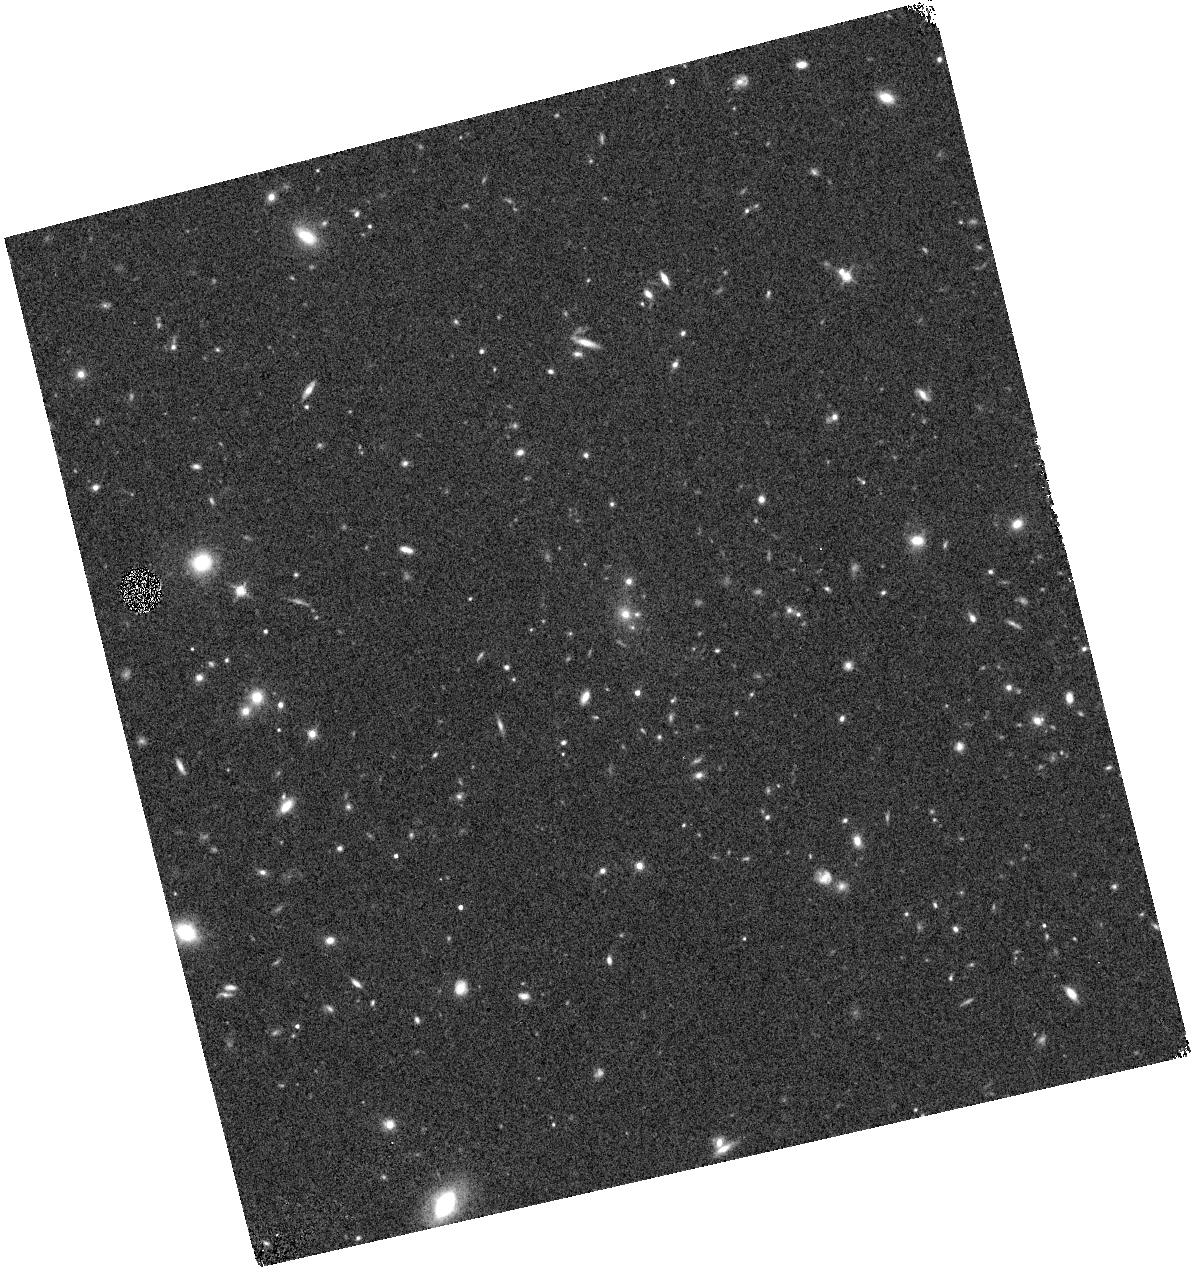
Target: XLSSUJ0217-0345. Instrument: WFC3/IR. Filter: F140W. Exposure: 7 min. Observation ID: hst_15267_08_wfc3_ir_f140w_idiz08

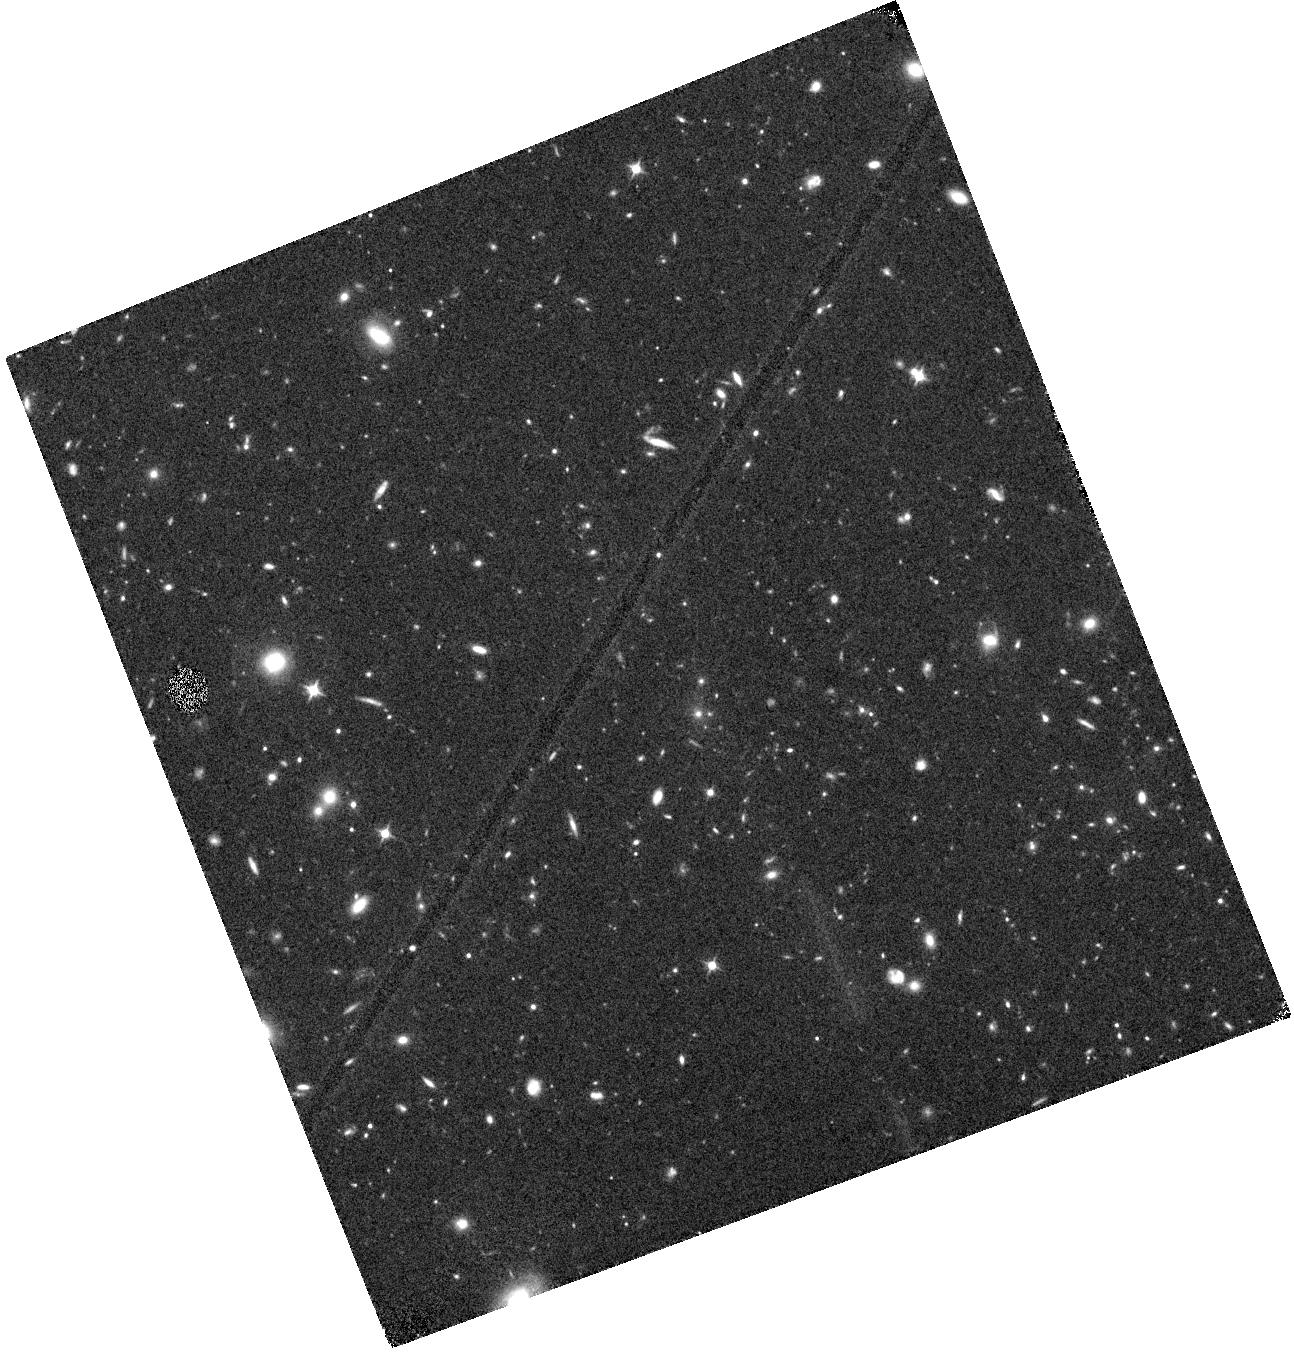
Target: XLSSUJ0217-0345. Instrument: WFC3/IR. Filter: F105W. Exposure: 44 min. Observation ID: hst_15267_01_wfc3_ir_f105w_idiz01

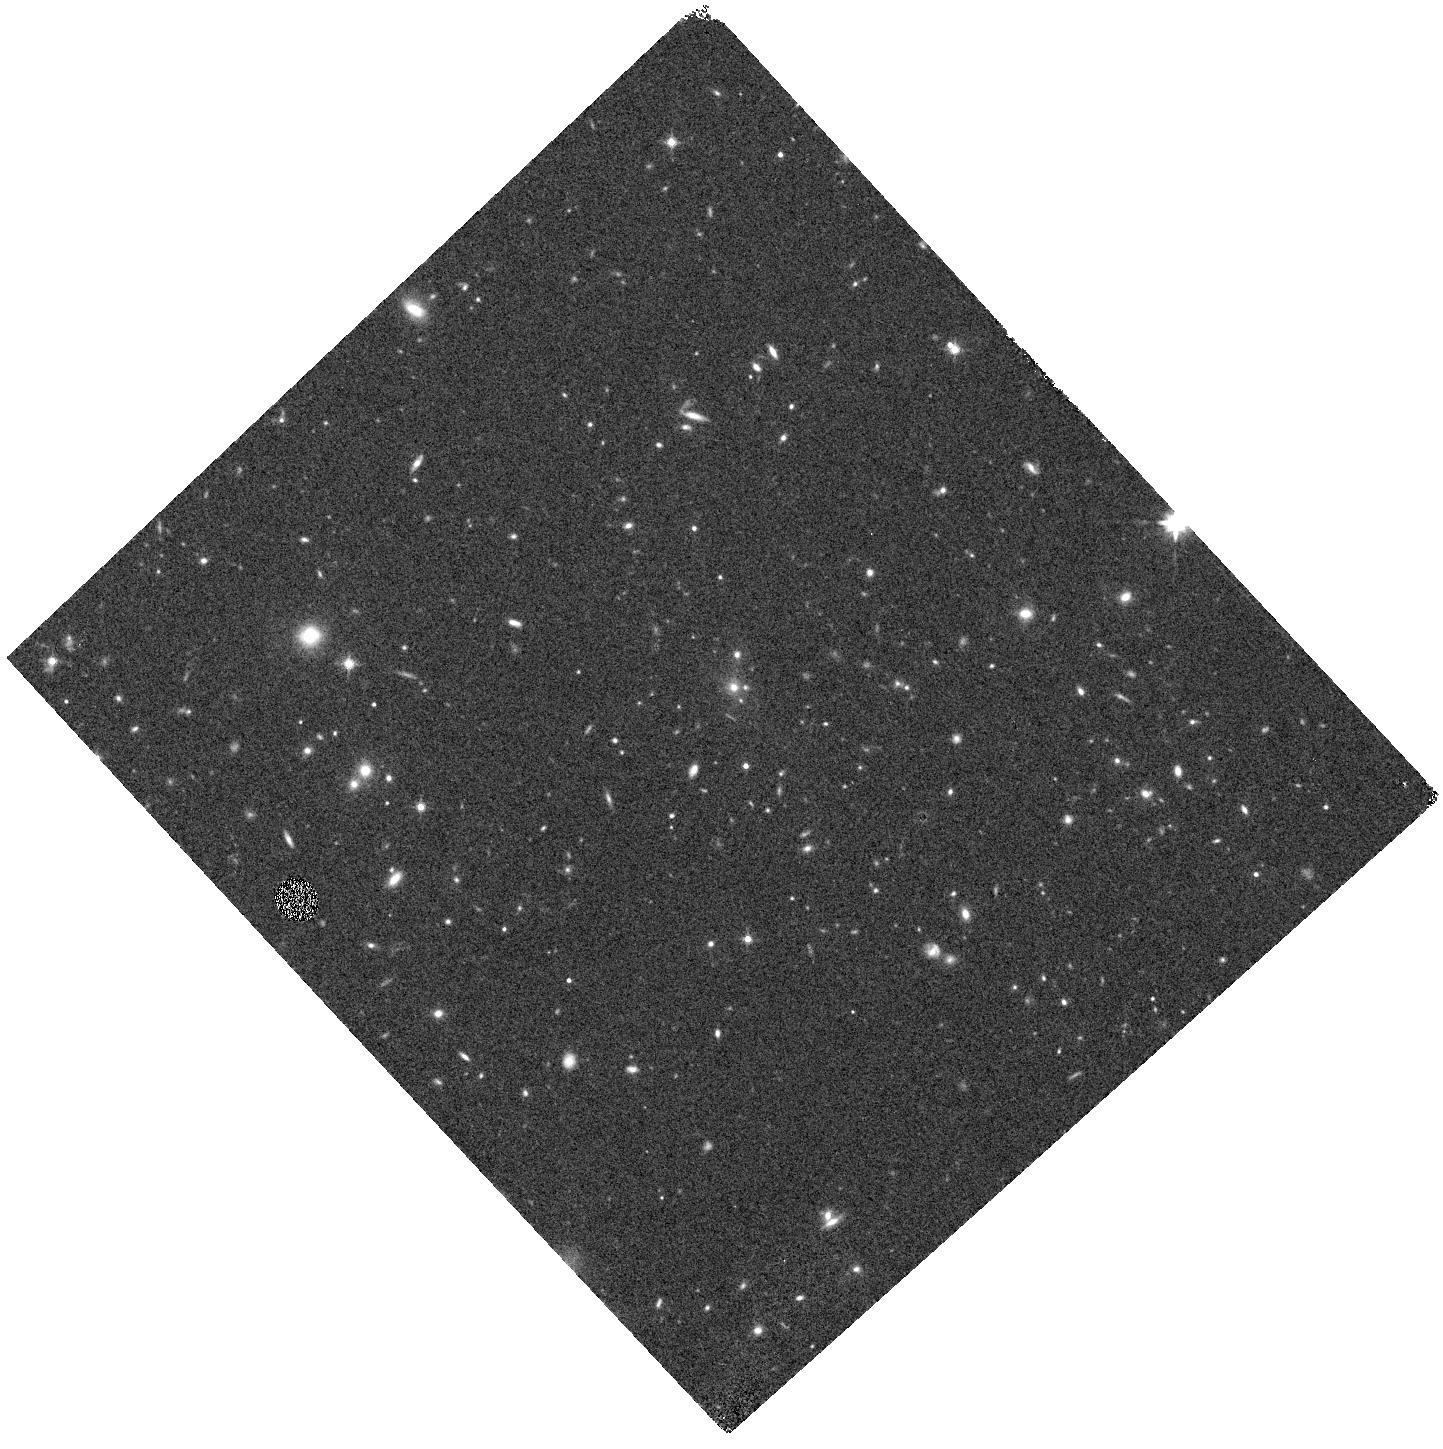
Target: XLSSUJ0217-0345. Instrument: WFC3/IR. Filter: F140W. Exposure: 7 min. Observation ID: hst_15267_11_wfc3_ir_f140w_idiz11

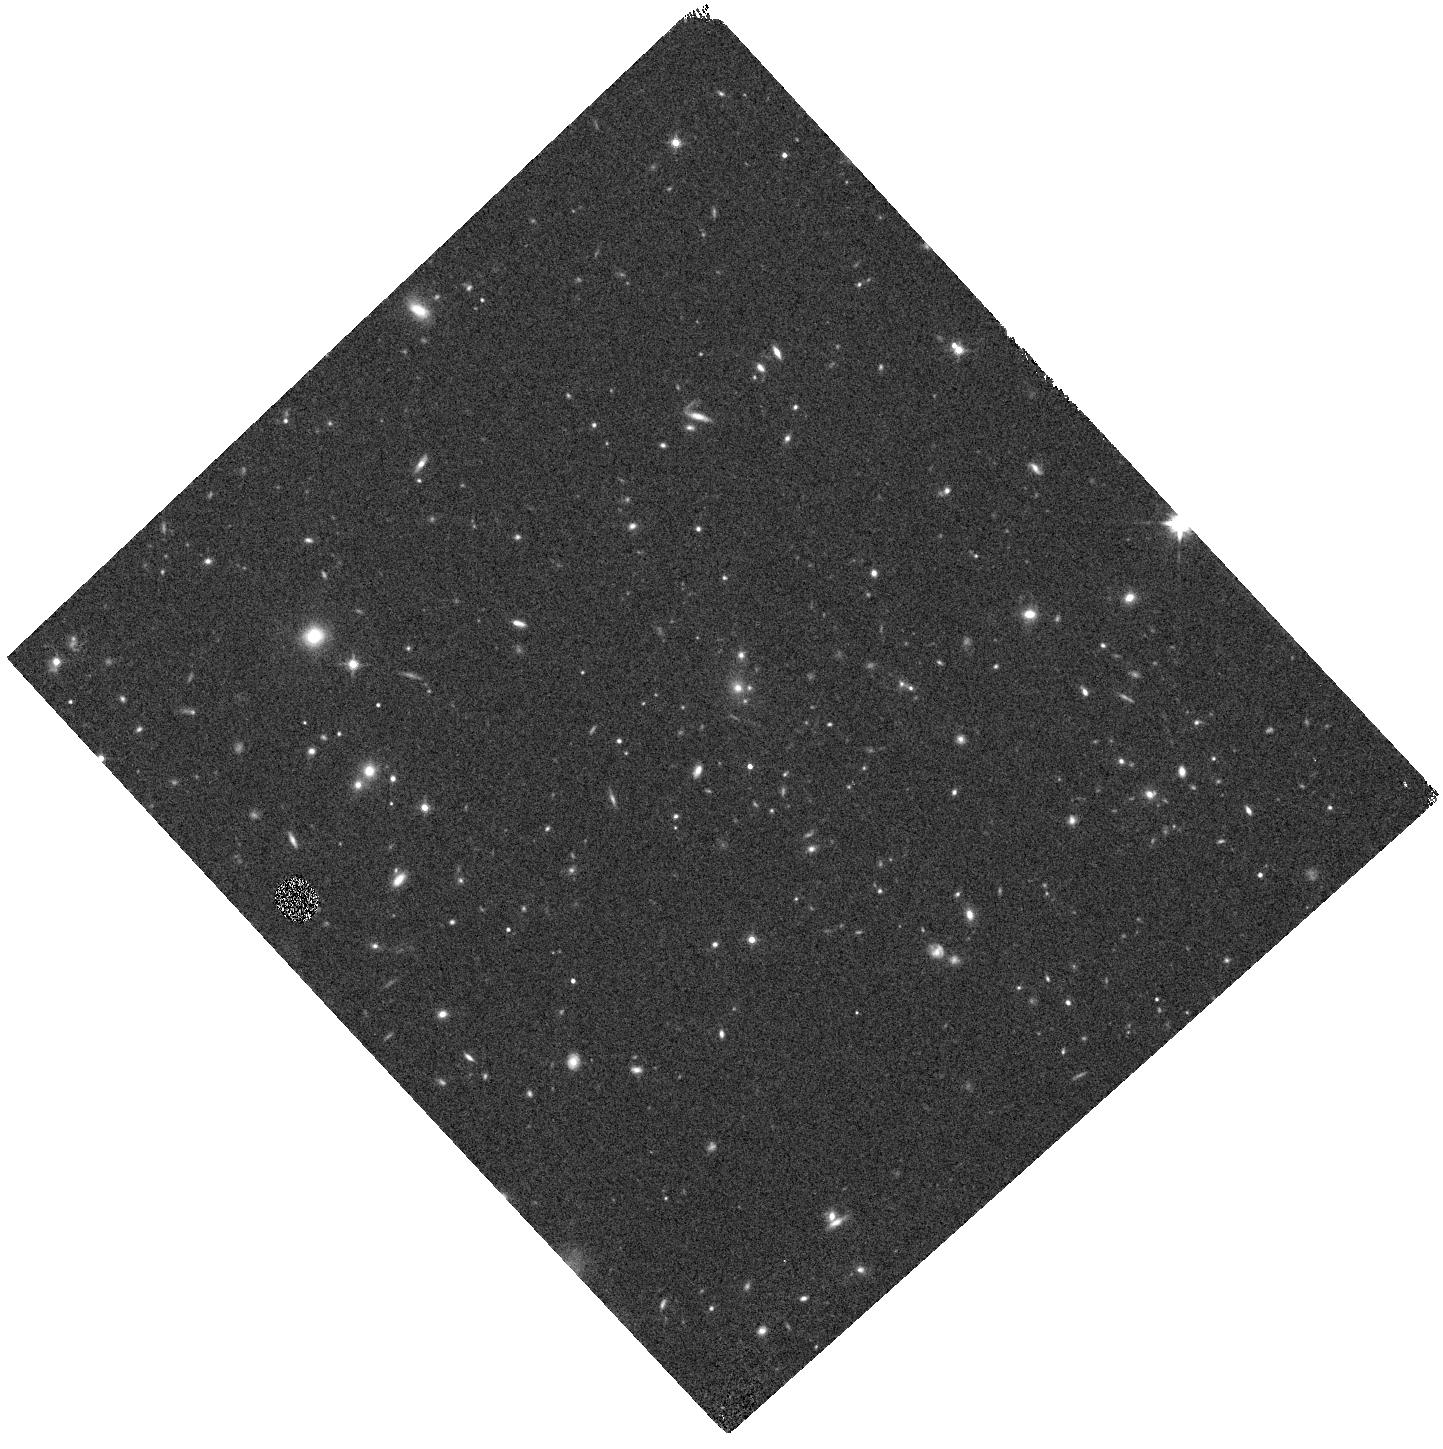
Target: XLSSUJ0217-0345. Instrument: WFC3/IR. Filter: F140W. Exposure: 7 min. Observation ID: hst_15267_13_wfc3_ir_f140w_idiz13

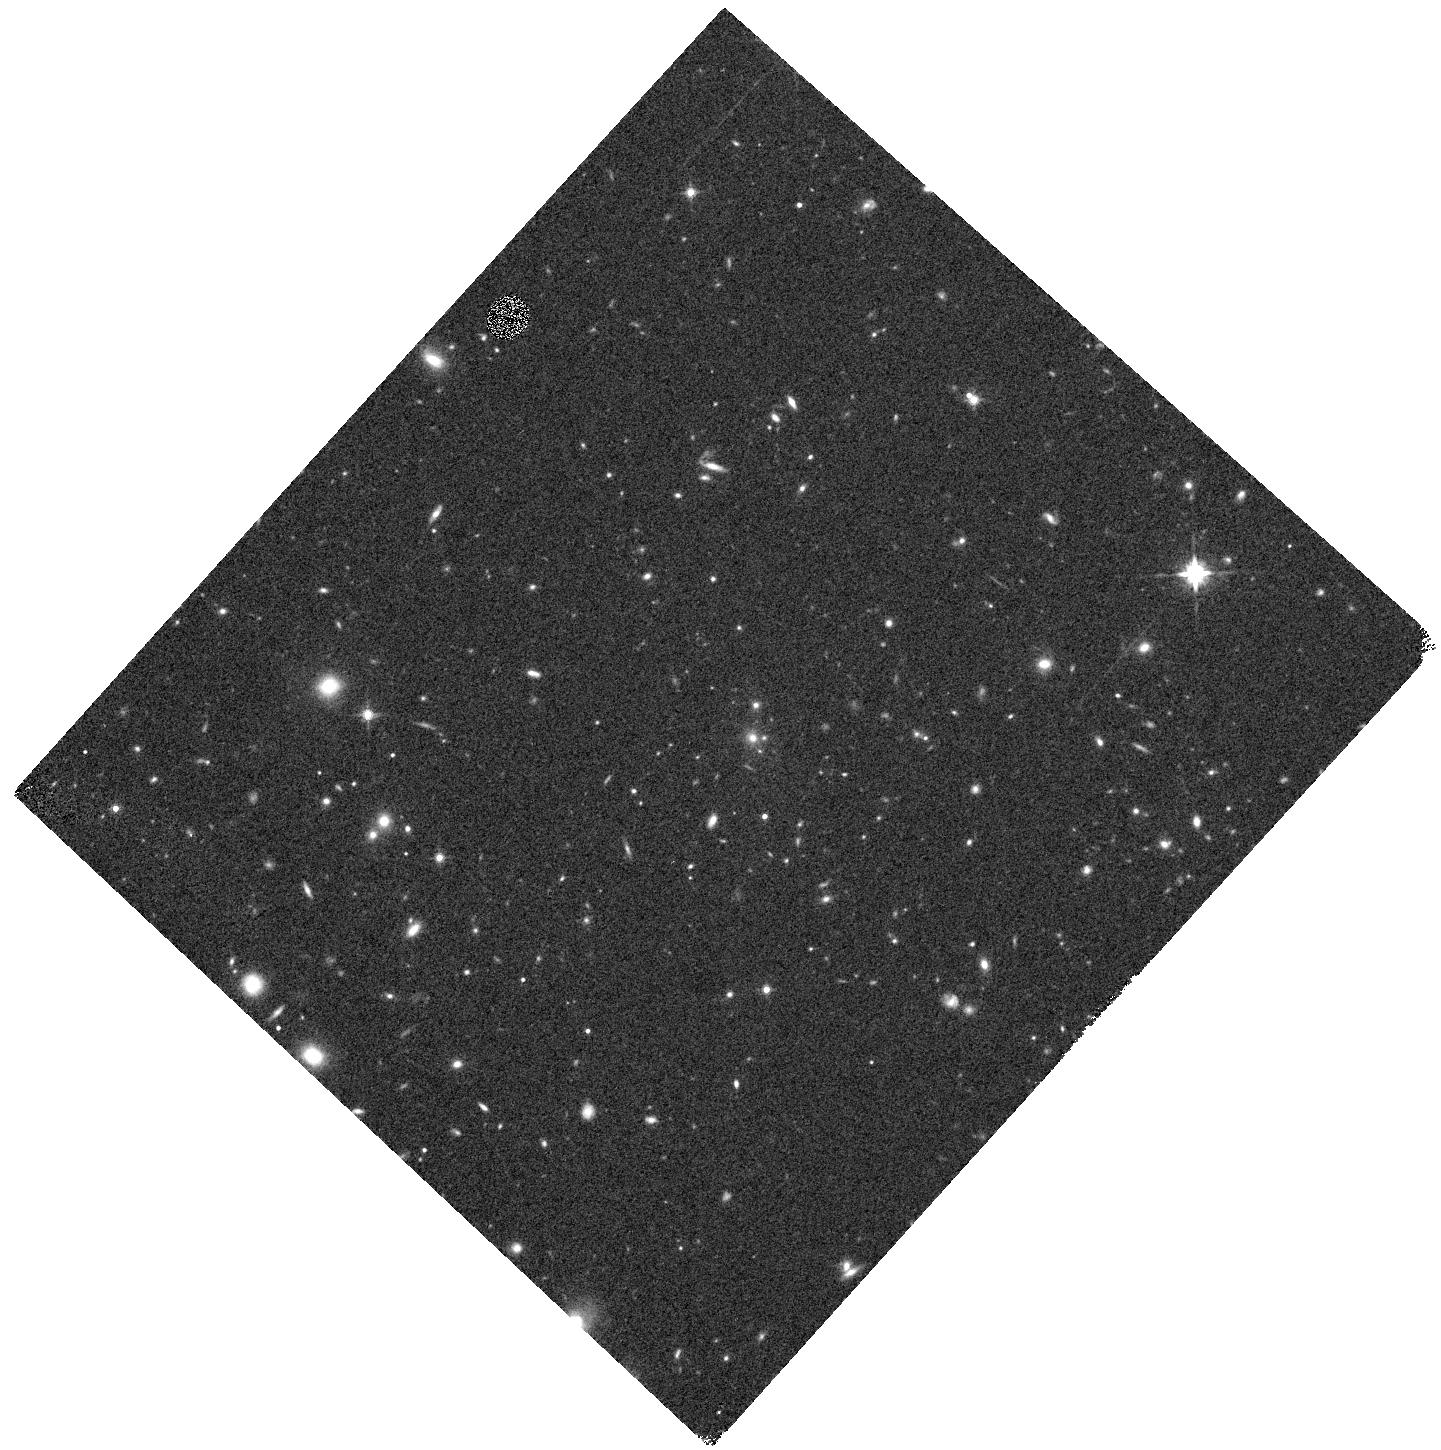
Target: XLSSUJ0217-0345. Instrument: WFC3/IR. Filter: F140W. Exposure: 7 min. Observation ID: hst_15267_04_wfc3_ir_f140w_idiz04

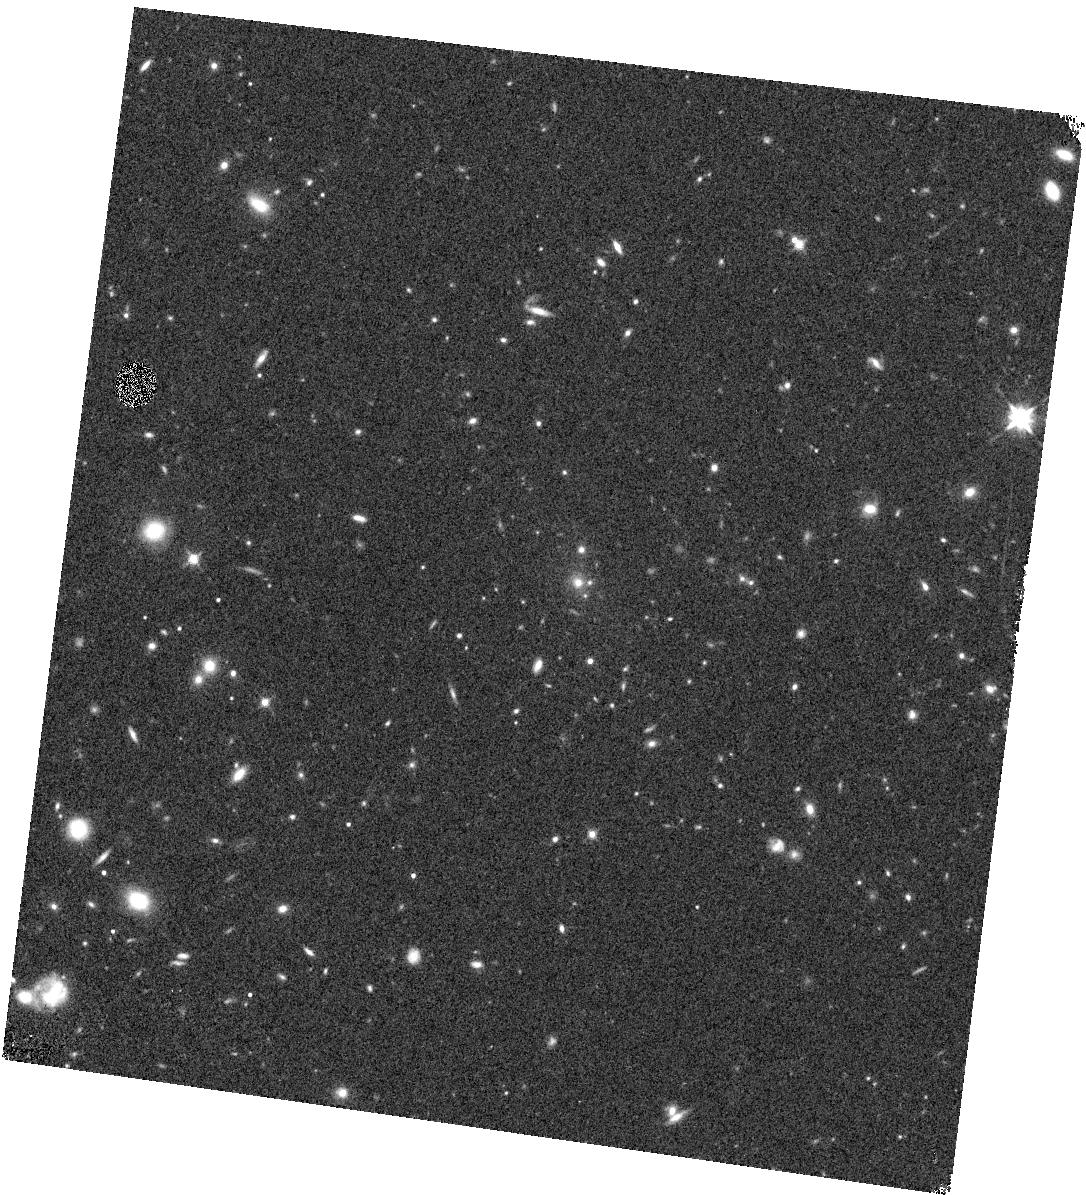
Target: XLSSUJ0217-0345. Instrument: WFC3/IR. Filter: F140W. Exposure: 7 min. Observation ID: hst_15267_05_wfc3_ir_f140w_idiz05

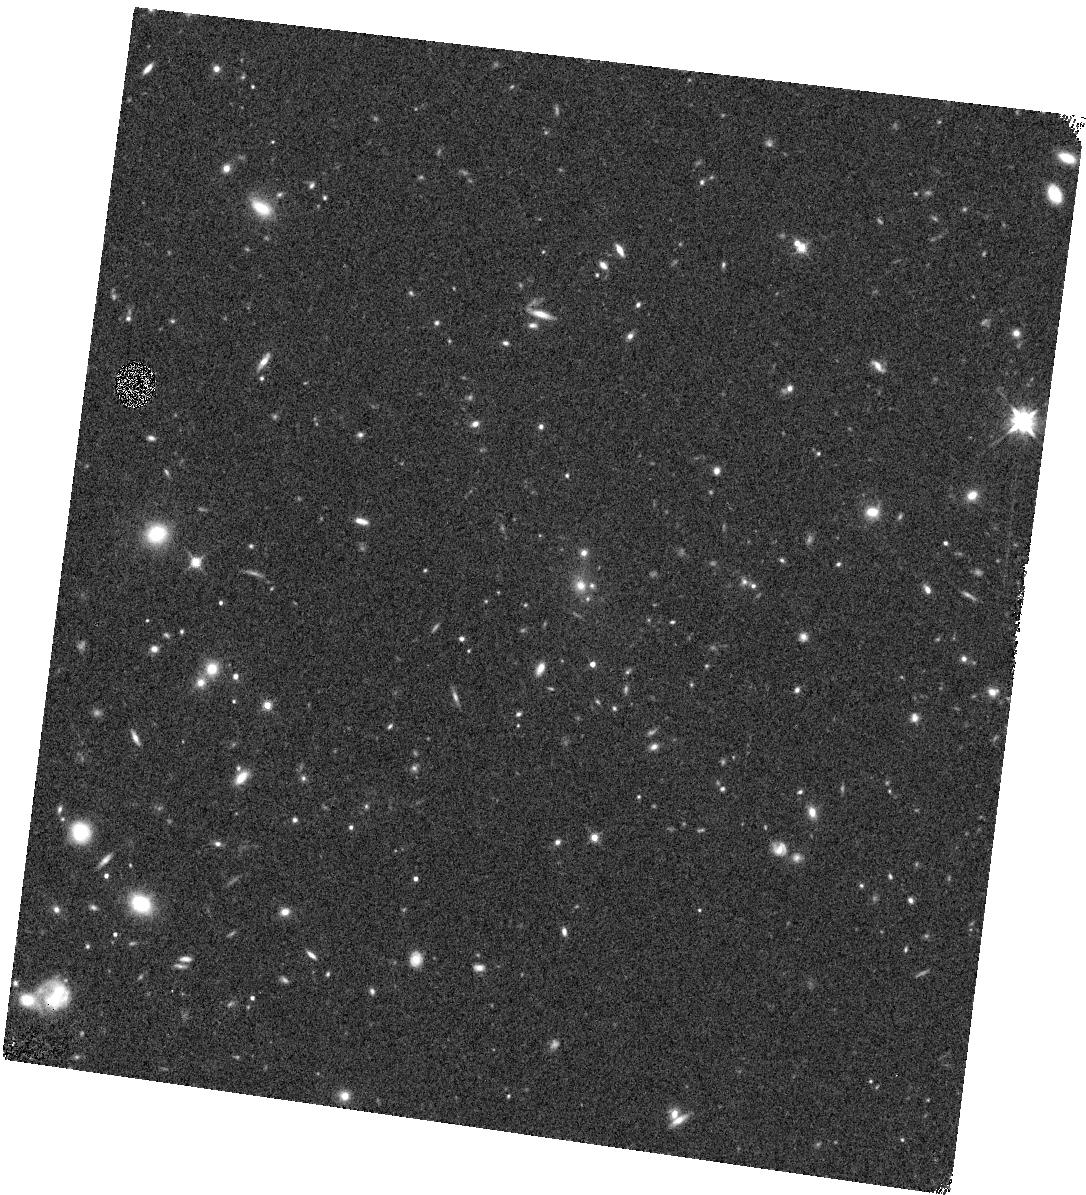
Target: XLSSUJ0217-0345. Instrument: WFC3/IR. Filter: F140W. Exposure: 7 min. Observation ID: hst_15267_07_wfc3_ir_f140w_idiz07

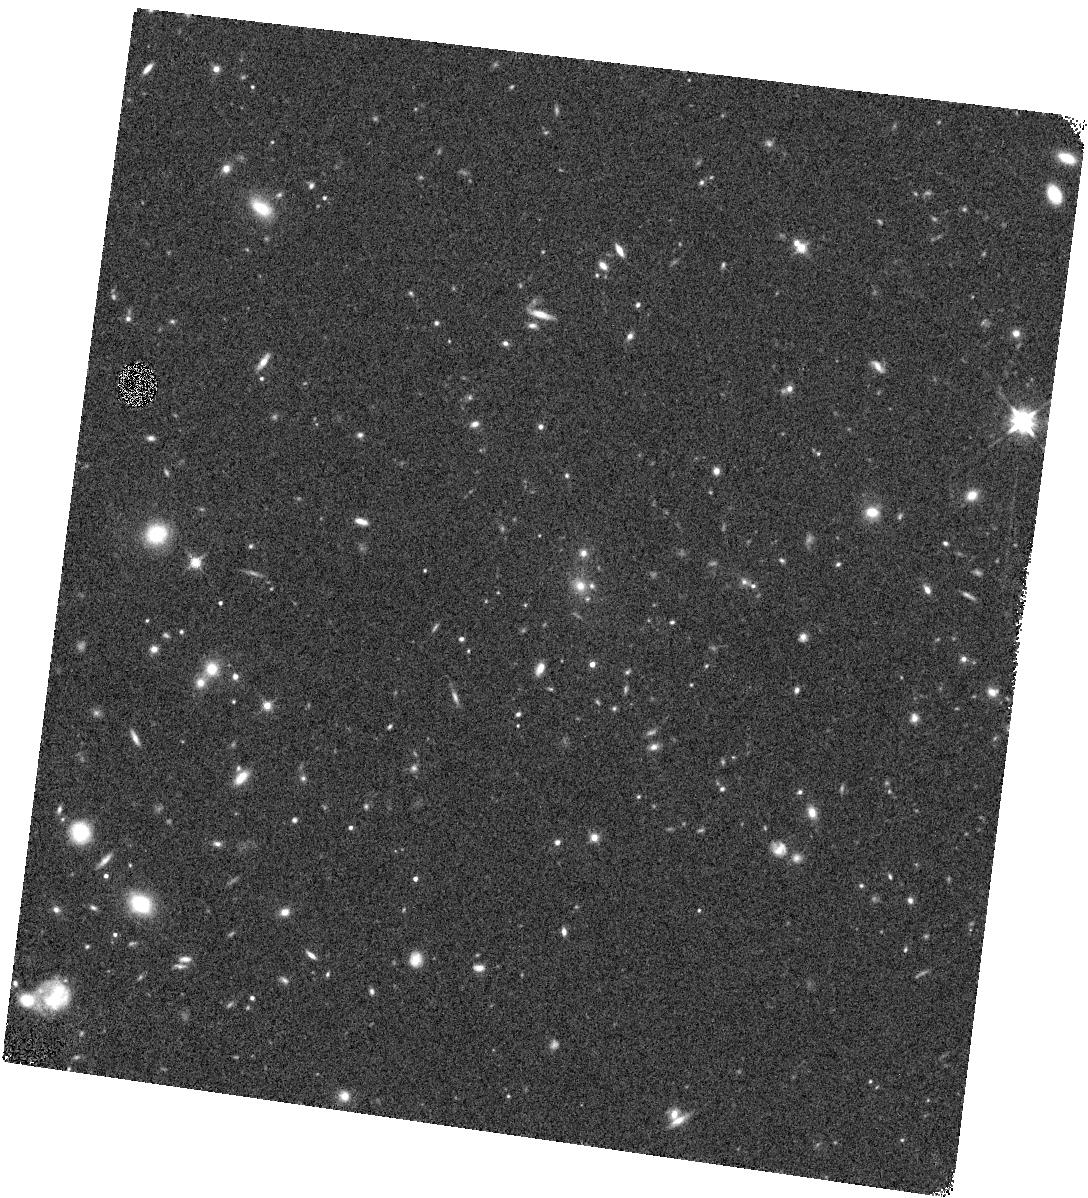
Target: XLSSUJ0217-0345. Instrument: WFC3/IR. Filter: F140W. Exposure: 7 min. Observation ID: hst_15267_06_wfc3_ir_f140w_idiz06

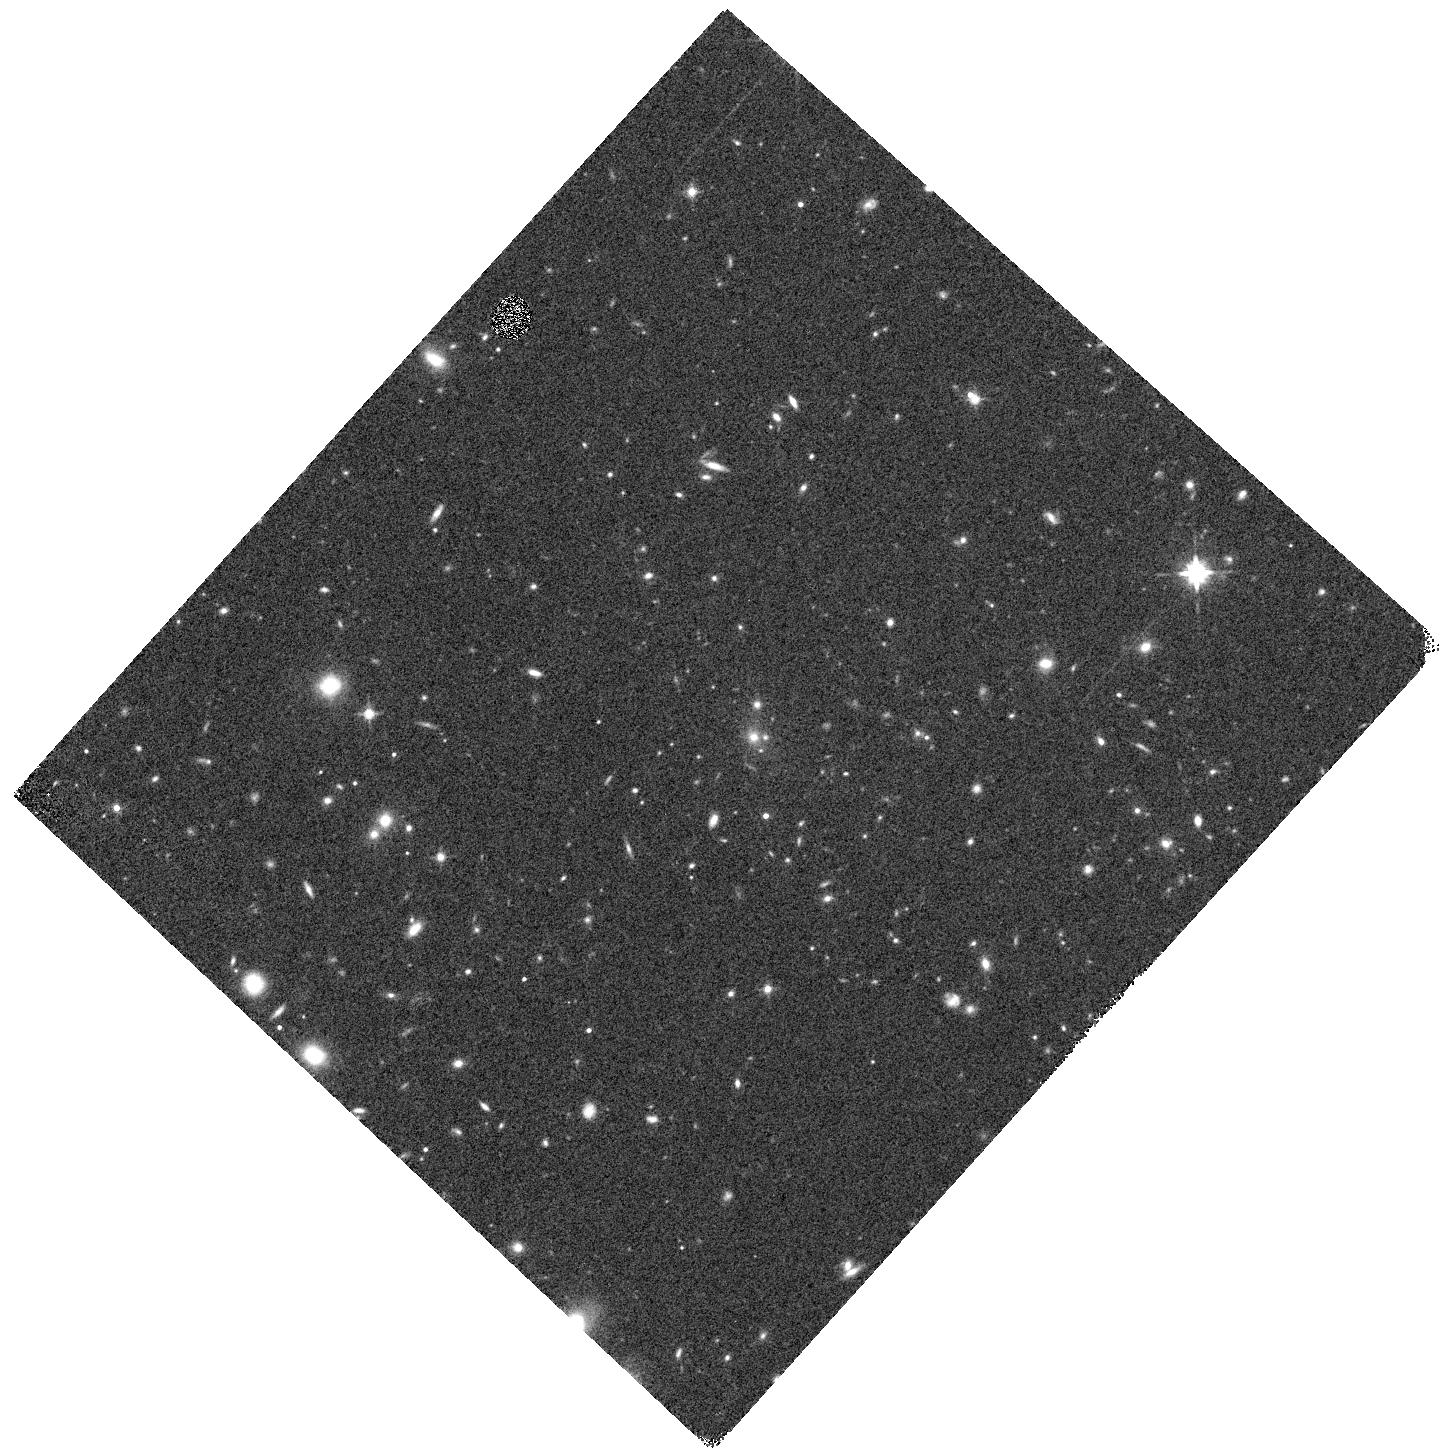
Target: XLSSUJ0217-0345. Instrument: WFC3/IR. Filter: F140W. Exposure: 7 min. Observation ID: hst_15267_03_wfc3_ir_f140w_idiz03

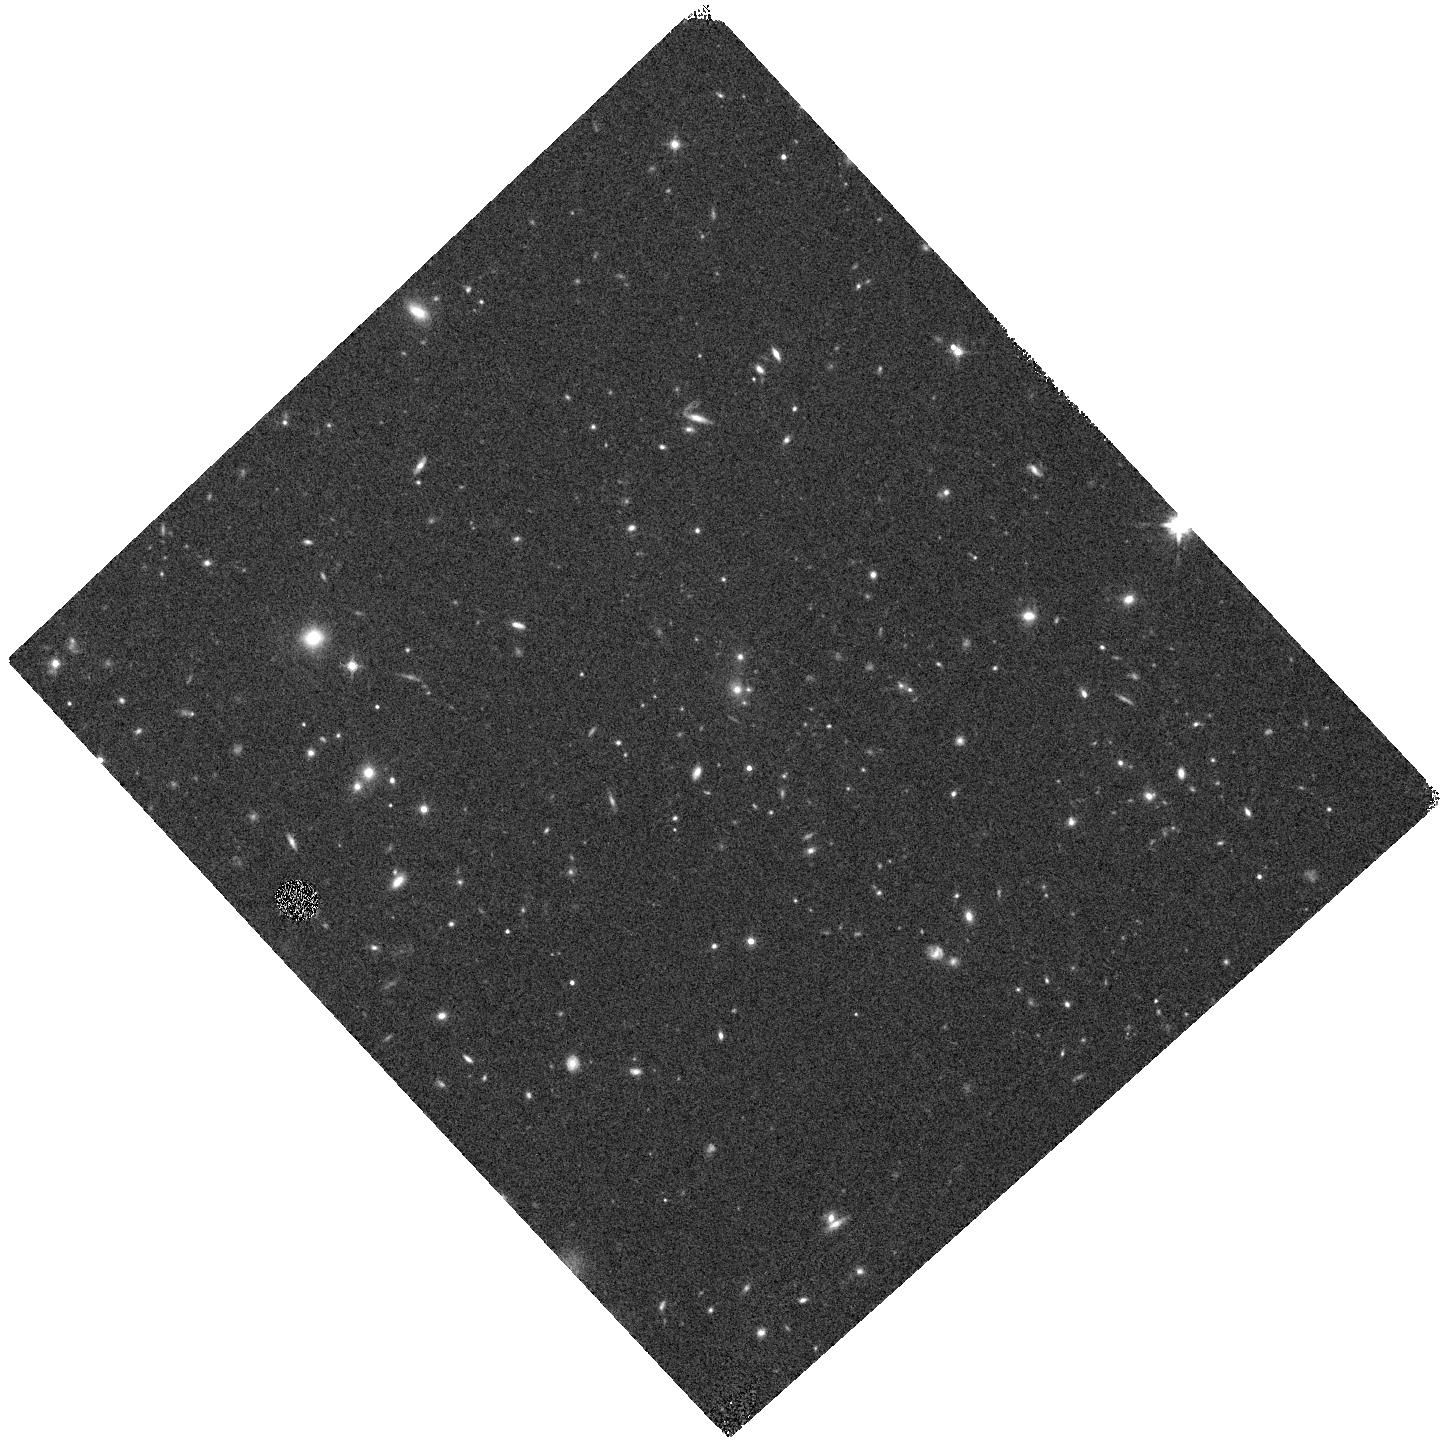
Target: XLSSUJ0217-0345. Instrument: WFC3/IR. Filter: F140W. Exposure: 7 min. Observation ID: hst_15267_12_wfc3_ir_f140w_idiz12

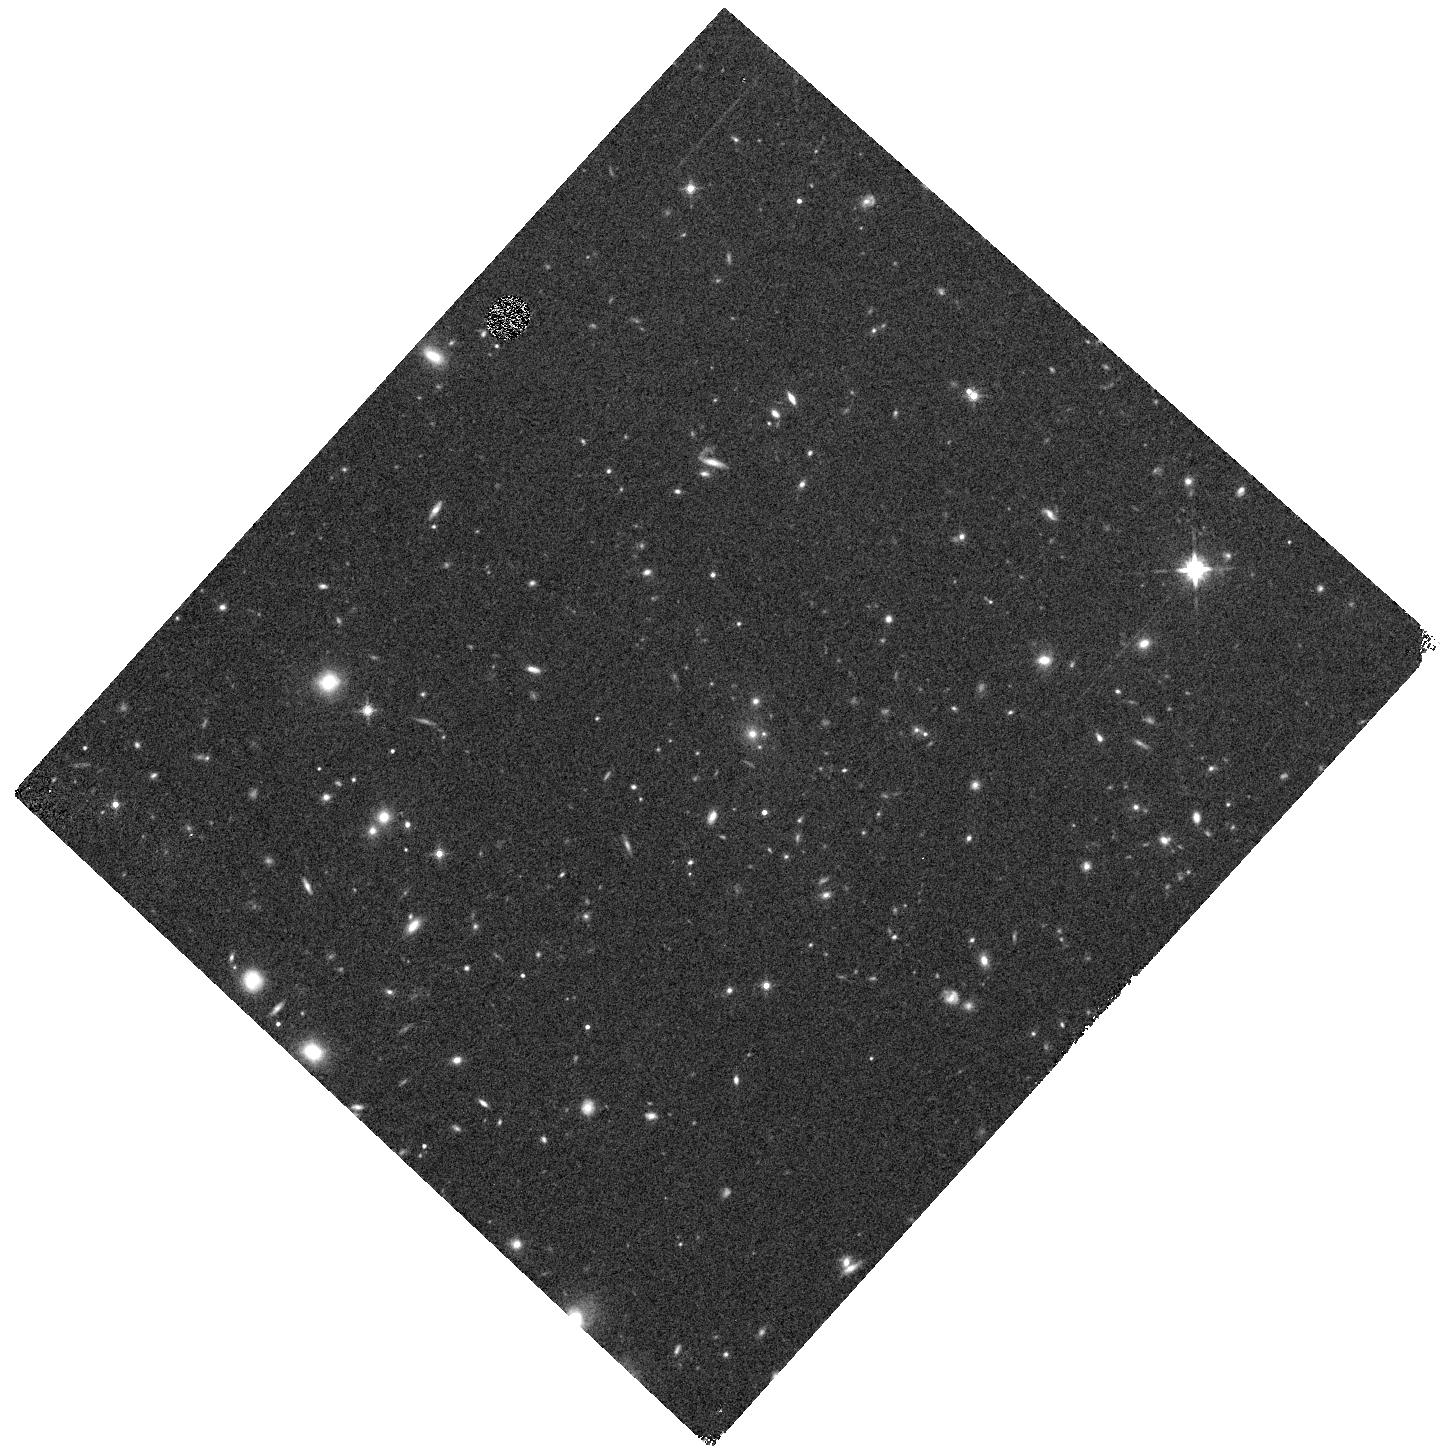
Target: XLSSUJ0217-0345. Instrument: WFC3/IR. Filter: F140W. Exposure: 7 min. Observation ID: hst_15267_02_wfc3_ir_f140w_idiz02

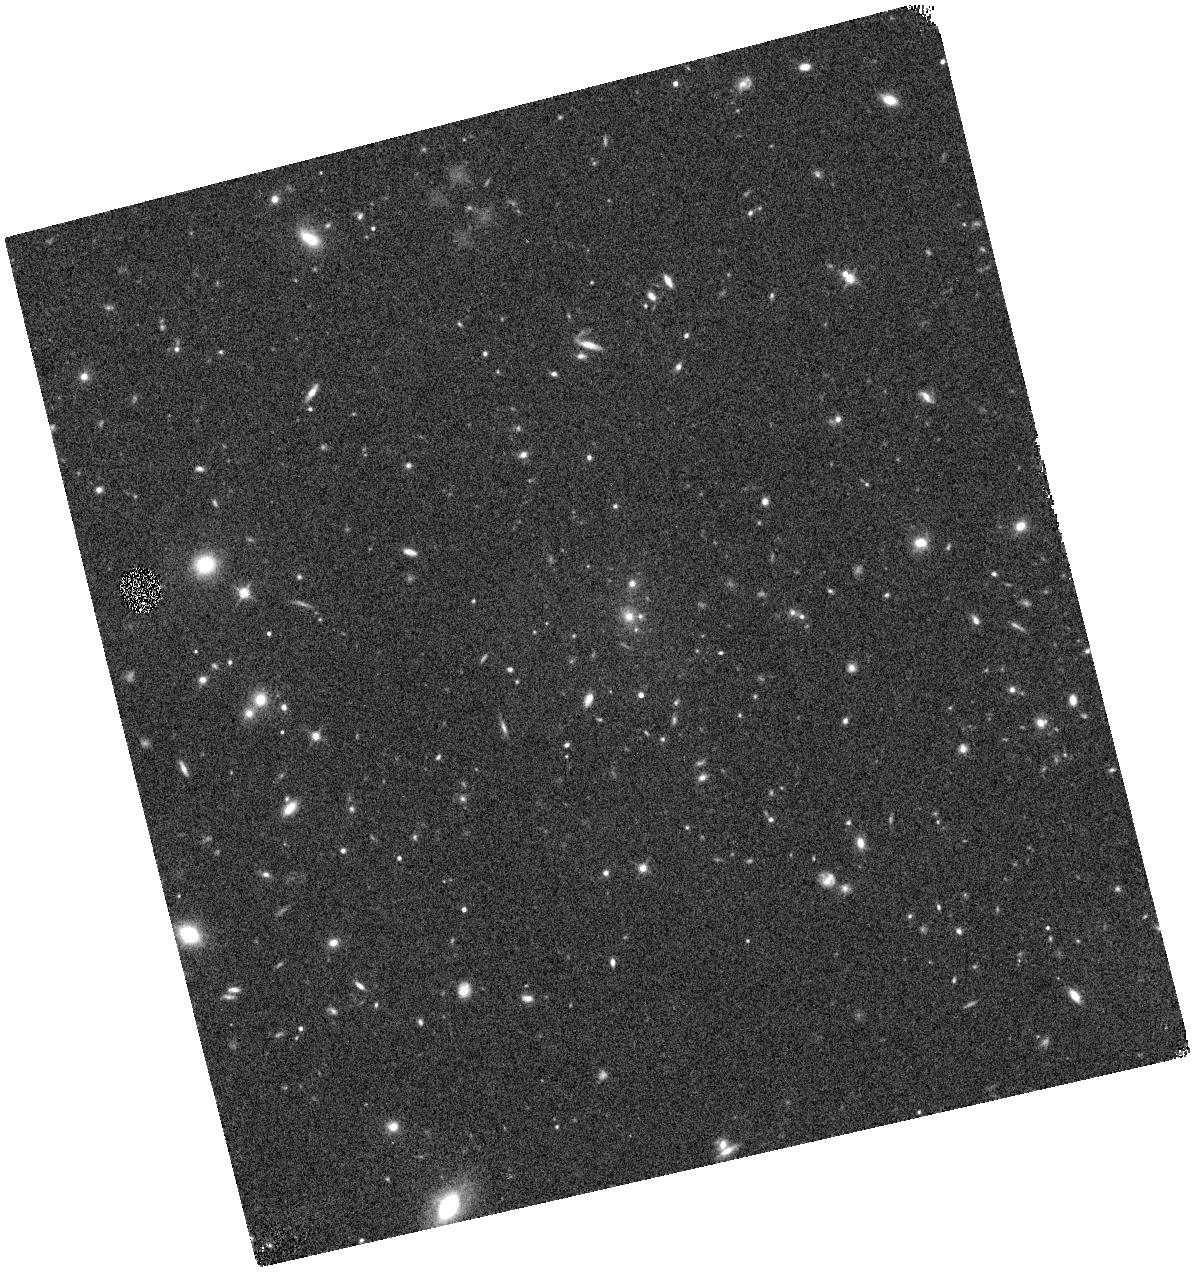
Target: XLSSUJ0217-0345. Instrument: WFC3/IR. Filter: F140W. Exposure: 7 min. Observation ID: hst_15267_10_wfc3_ir_f140w_idiz10

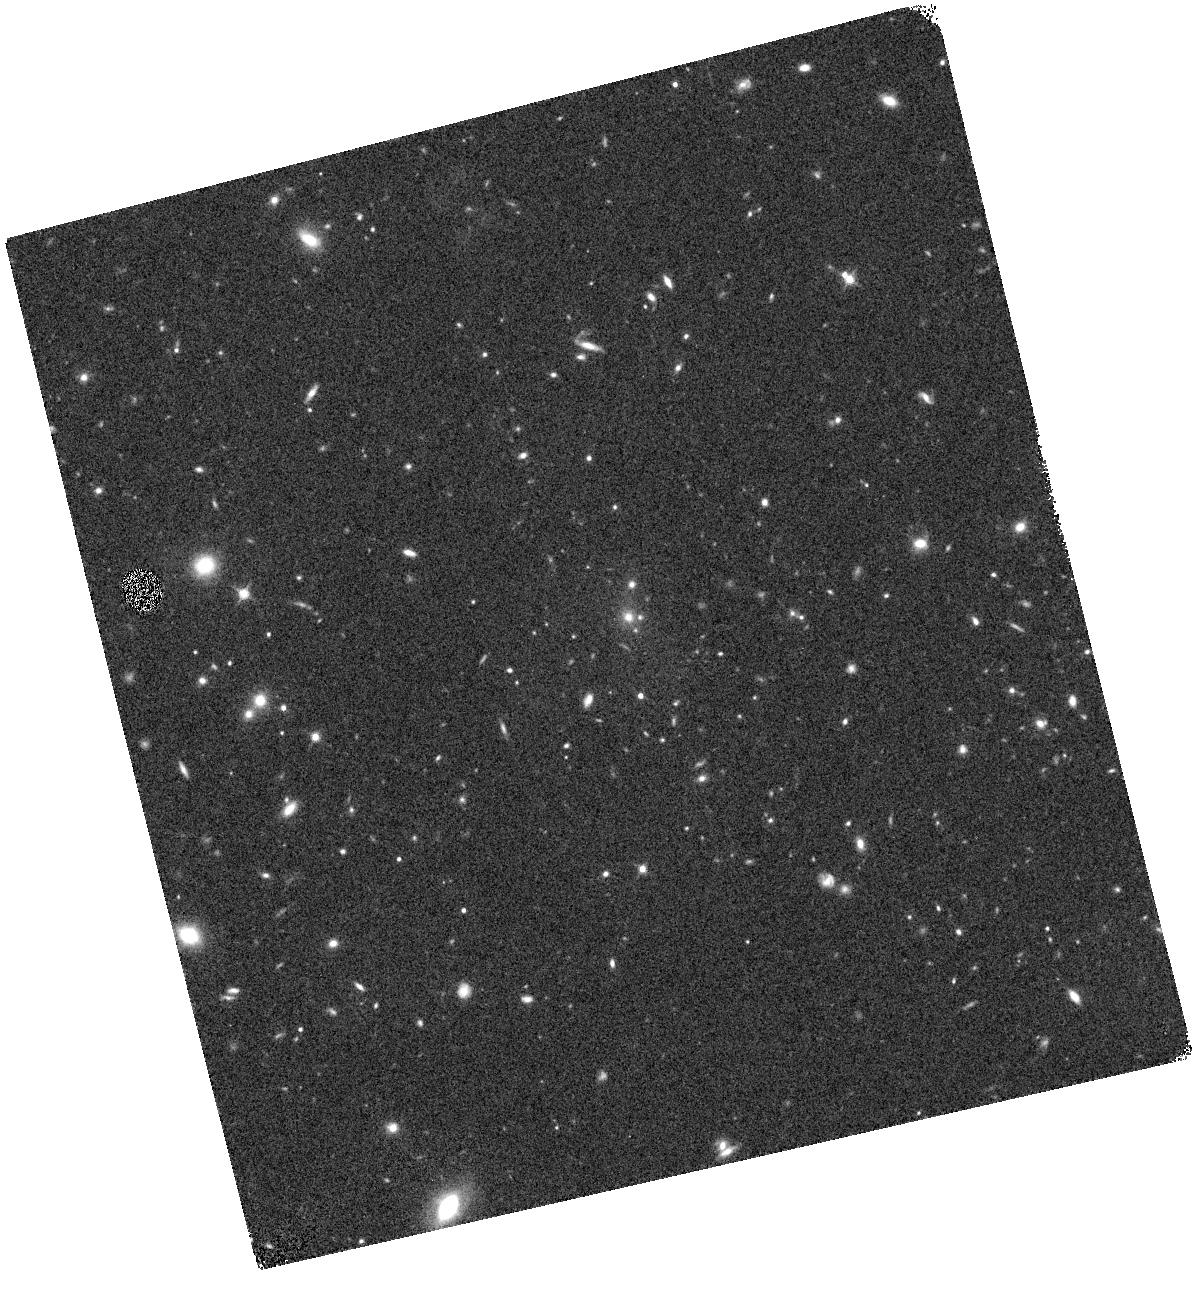
Target: XLSSUJ0217-0345. Instrument: WFC3/IR. Filter: F140W. Exposure: 7 min. Observation ID: hst_15267_09_wfc3_ir_f140w_idiz09

HST Grism observations of the highest-z massive galaxy cluster (PI: Canning, Rebecca E. A.)

We propose to observe the most massive galaxy cluster, \xlssu, at a redshift of $z>2$. By observing this cluster with 12 orbits HST G141 grism and F140W filter observations plus one orbit F105W, we will be able to precisely identify cluster members, as well as study how the dense cluster environment effects these members at an unprecedentedly high redshift and minimizing biases from cluster selection. With this data set, we will examine the fraction of AGN and star forming galaxies as a function of cluster radius as well as incidences of merging, allowing key insights into the triggering and quenching mechanisms at play. Furthermore, we will examine the quiescent galaxy fraction to probe the the build-up of the red sequence at an early cosmological time. Finally, looking forward, we will use our observations to quantify the amount of star formation contamination that is likely to effect the next generation SZ surveys at other wavelengths.